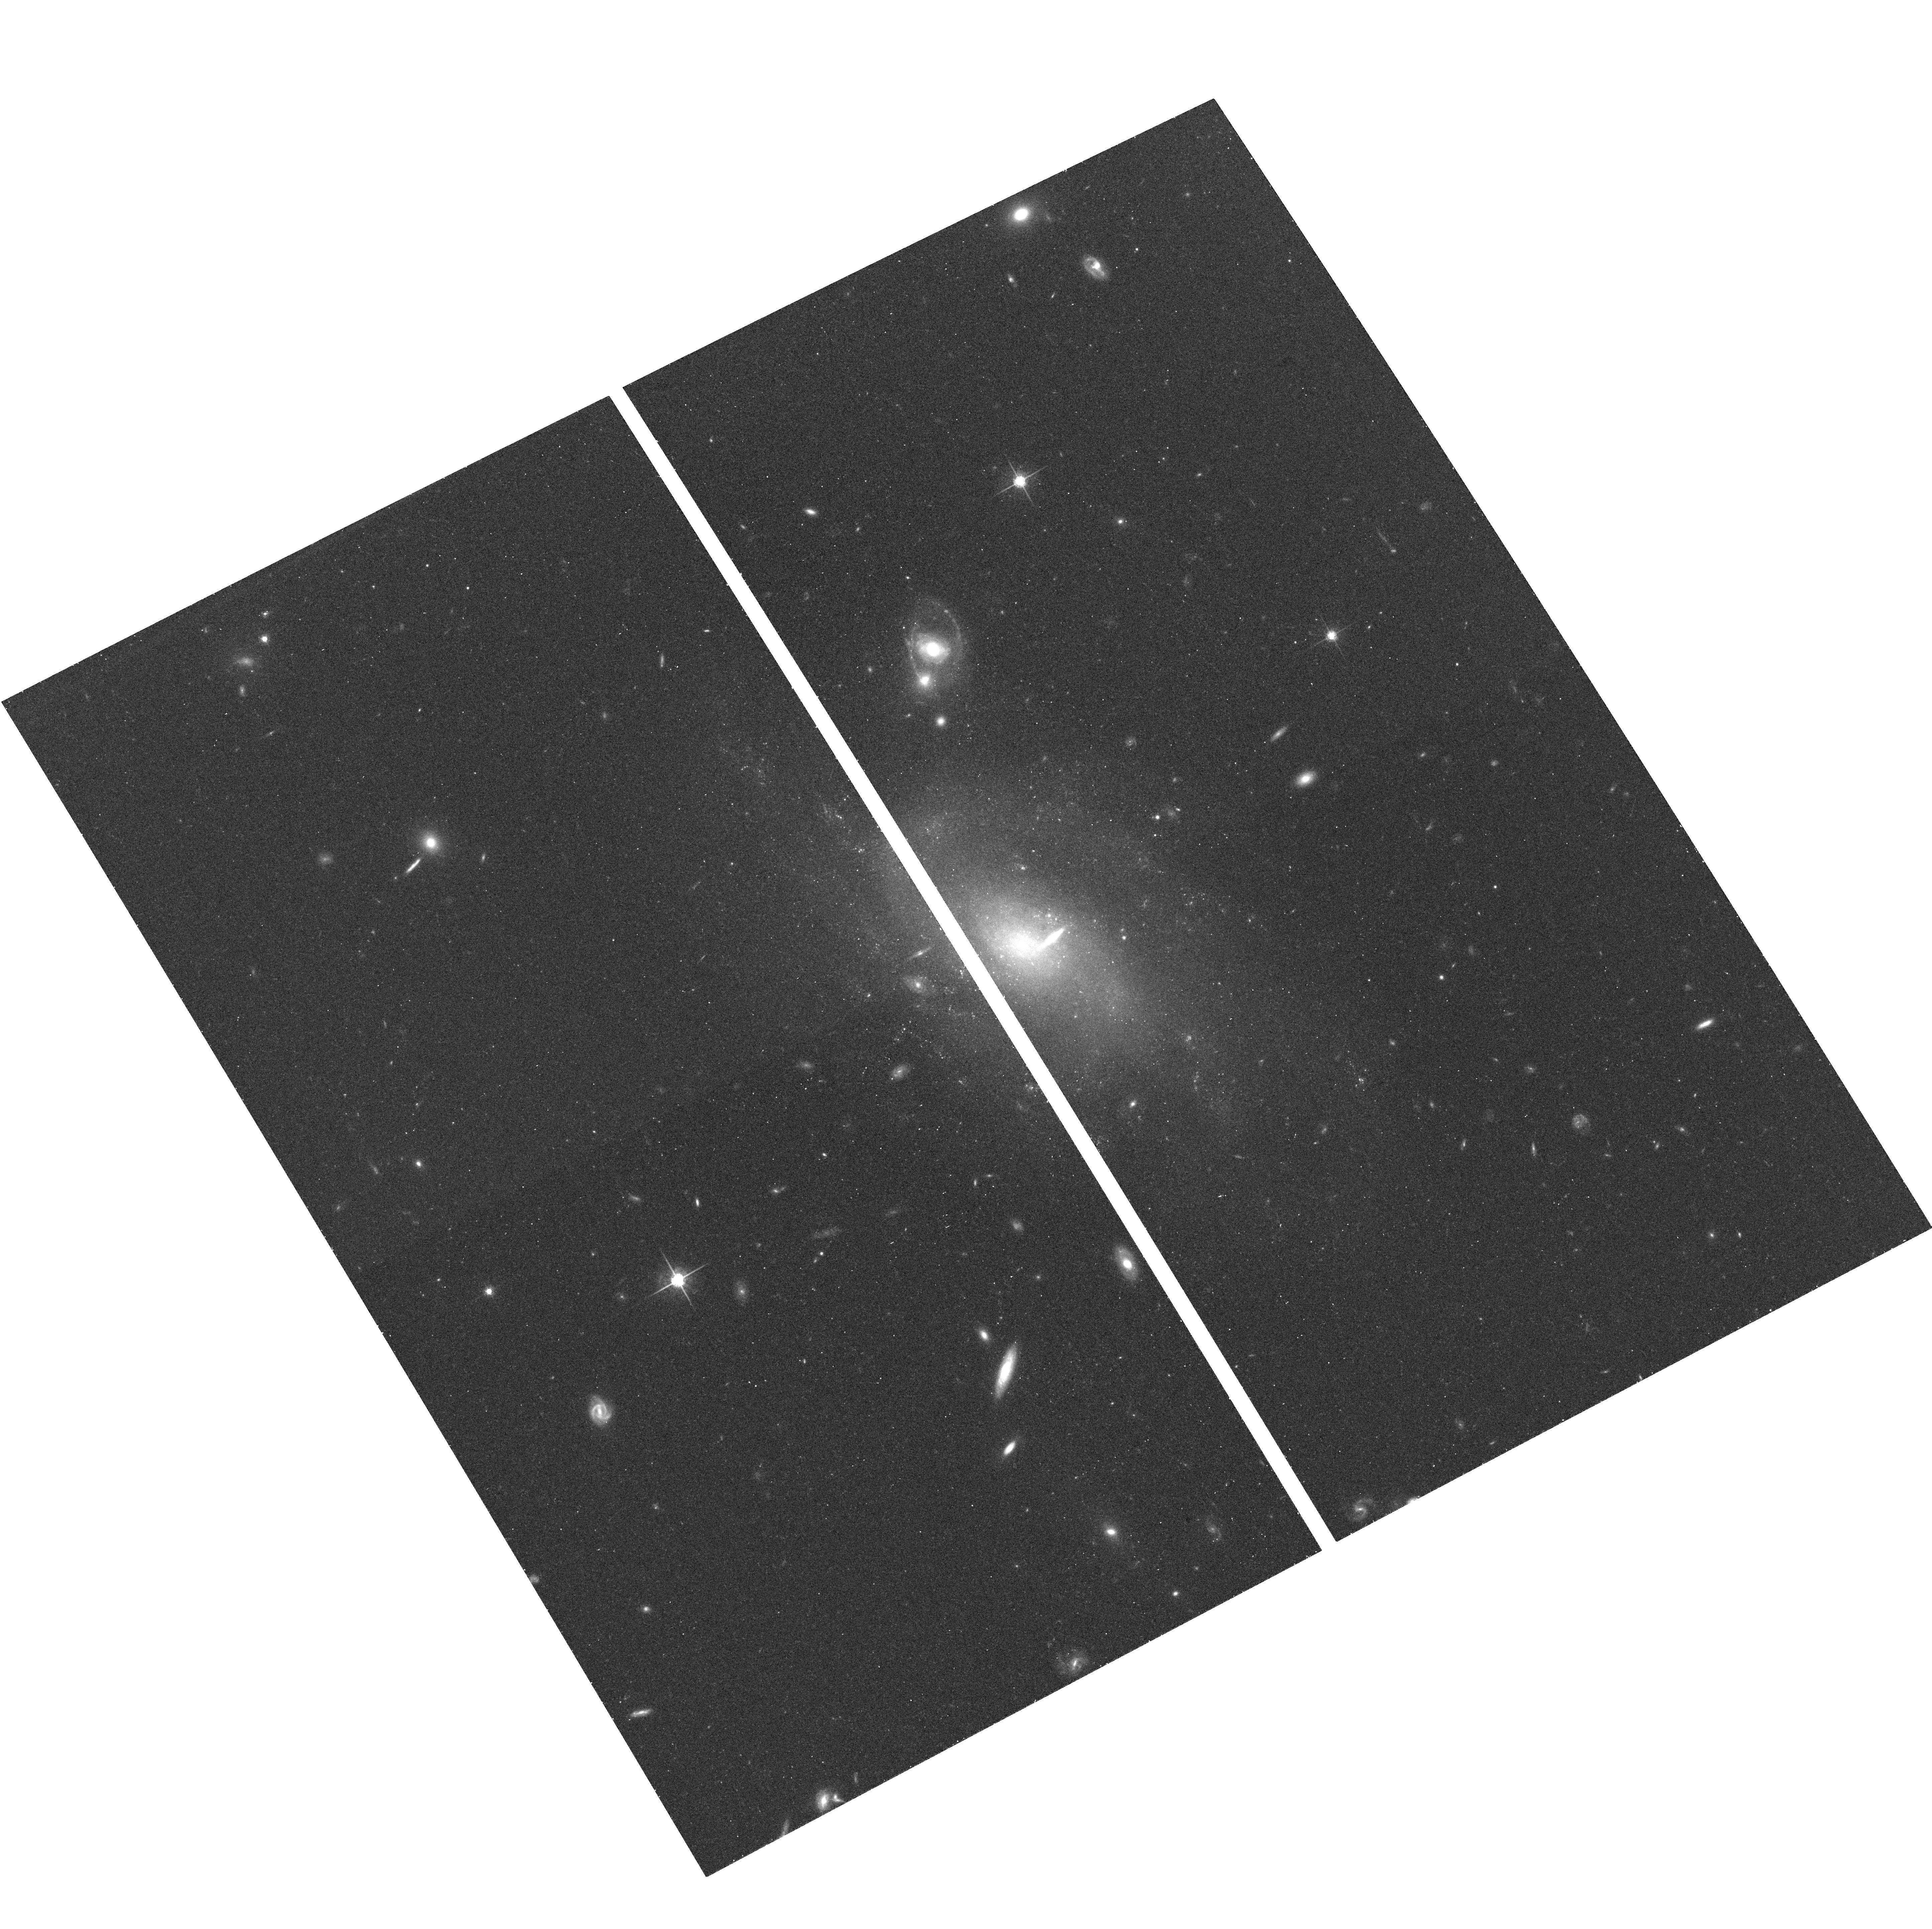
Target: UGC-06138
Instrument: ACS/WFC
Filter: F775W
Exposure: 14 min
Observation ID: hst_10550_04_acs_wfc_f775w_j9cr04

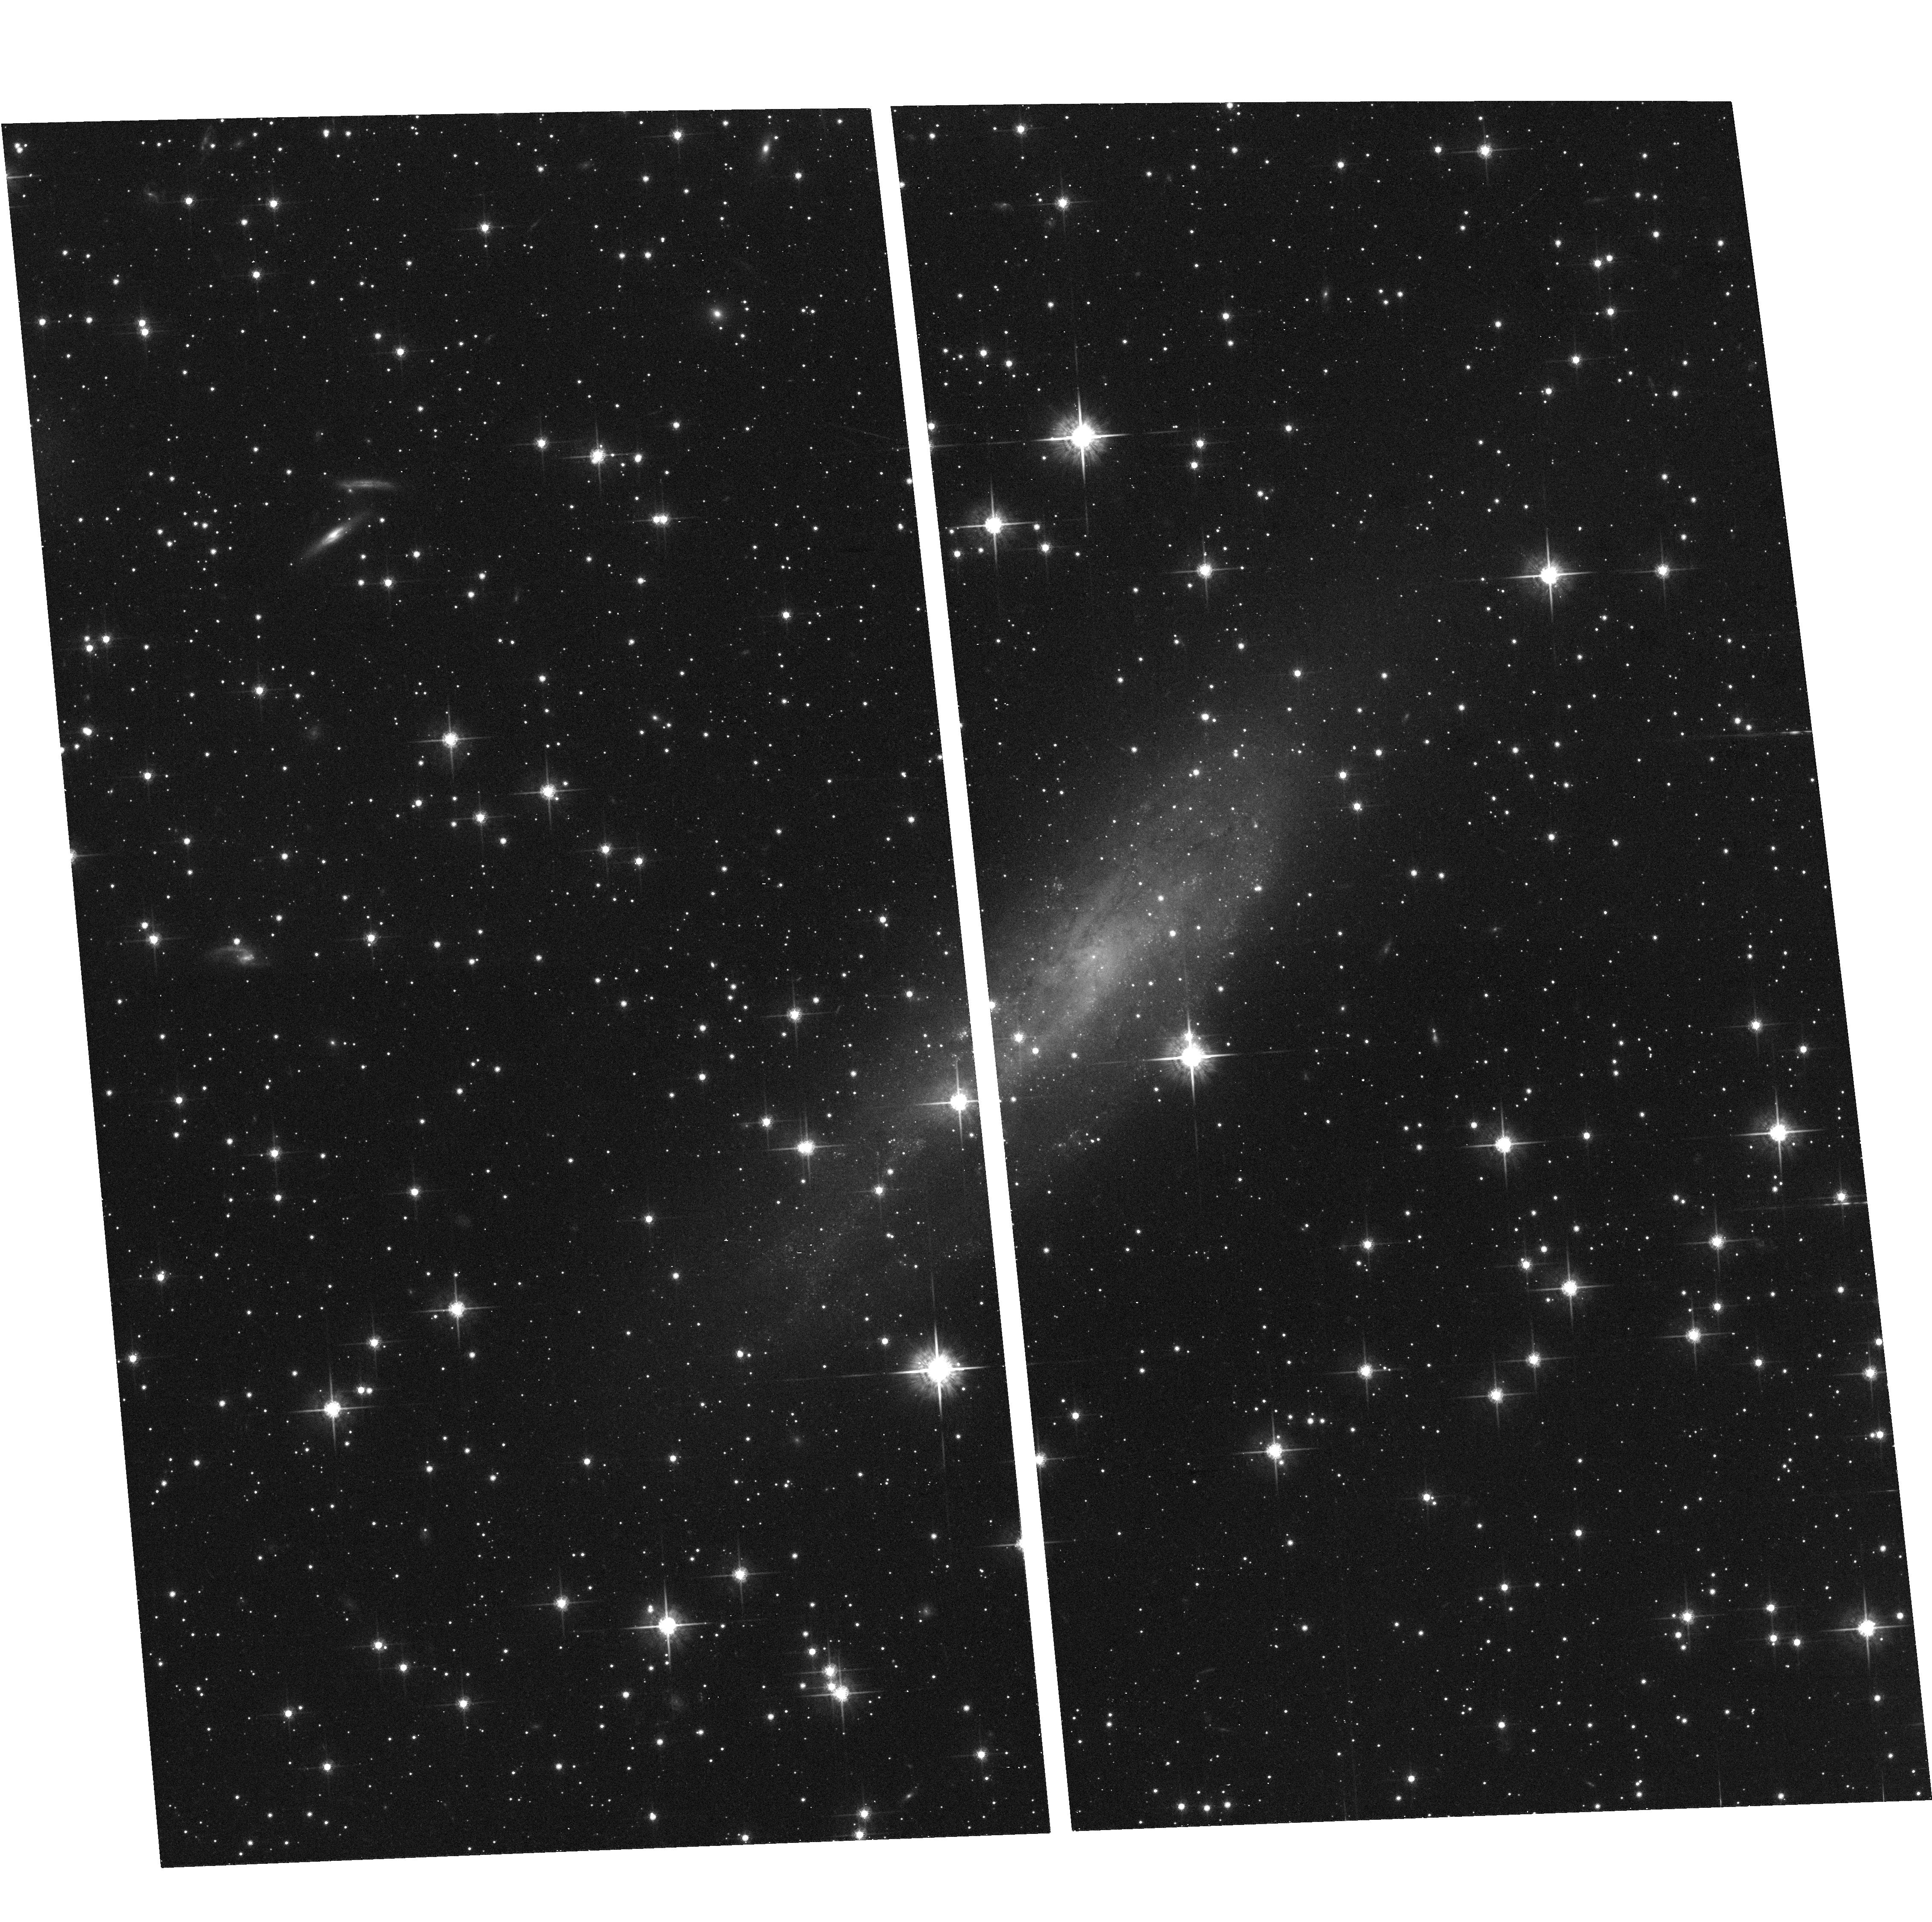
Target: UGC-11131
Instrument: ACS/WFC
Filter: F775W
Exposure: 13 min
Observation ID: hst_10550_05_acs_wfc_f775w_j9cr05

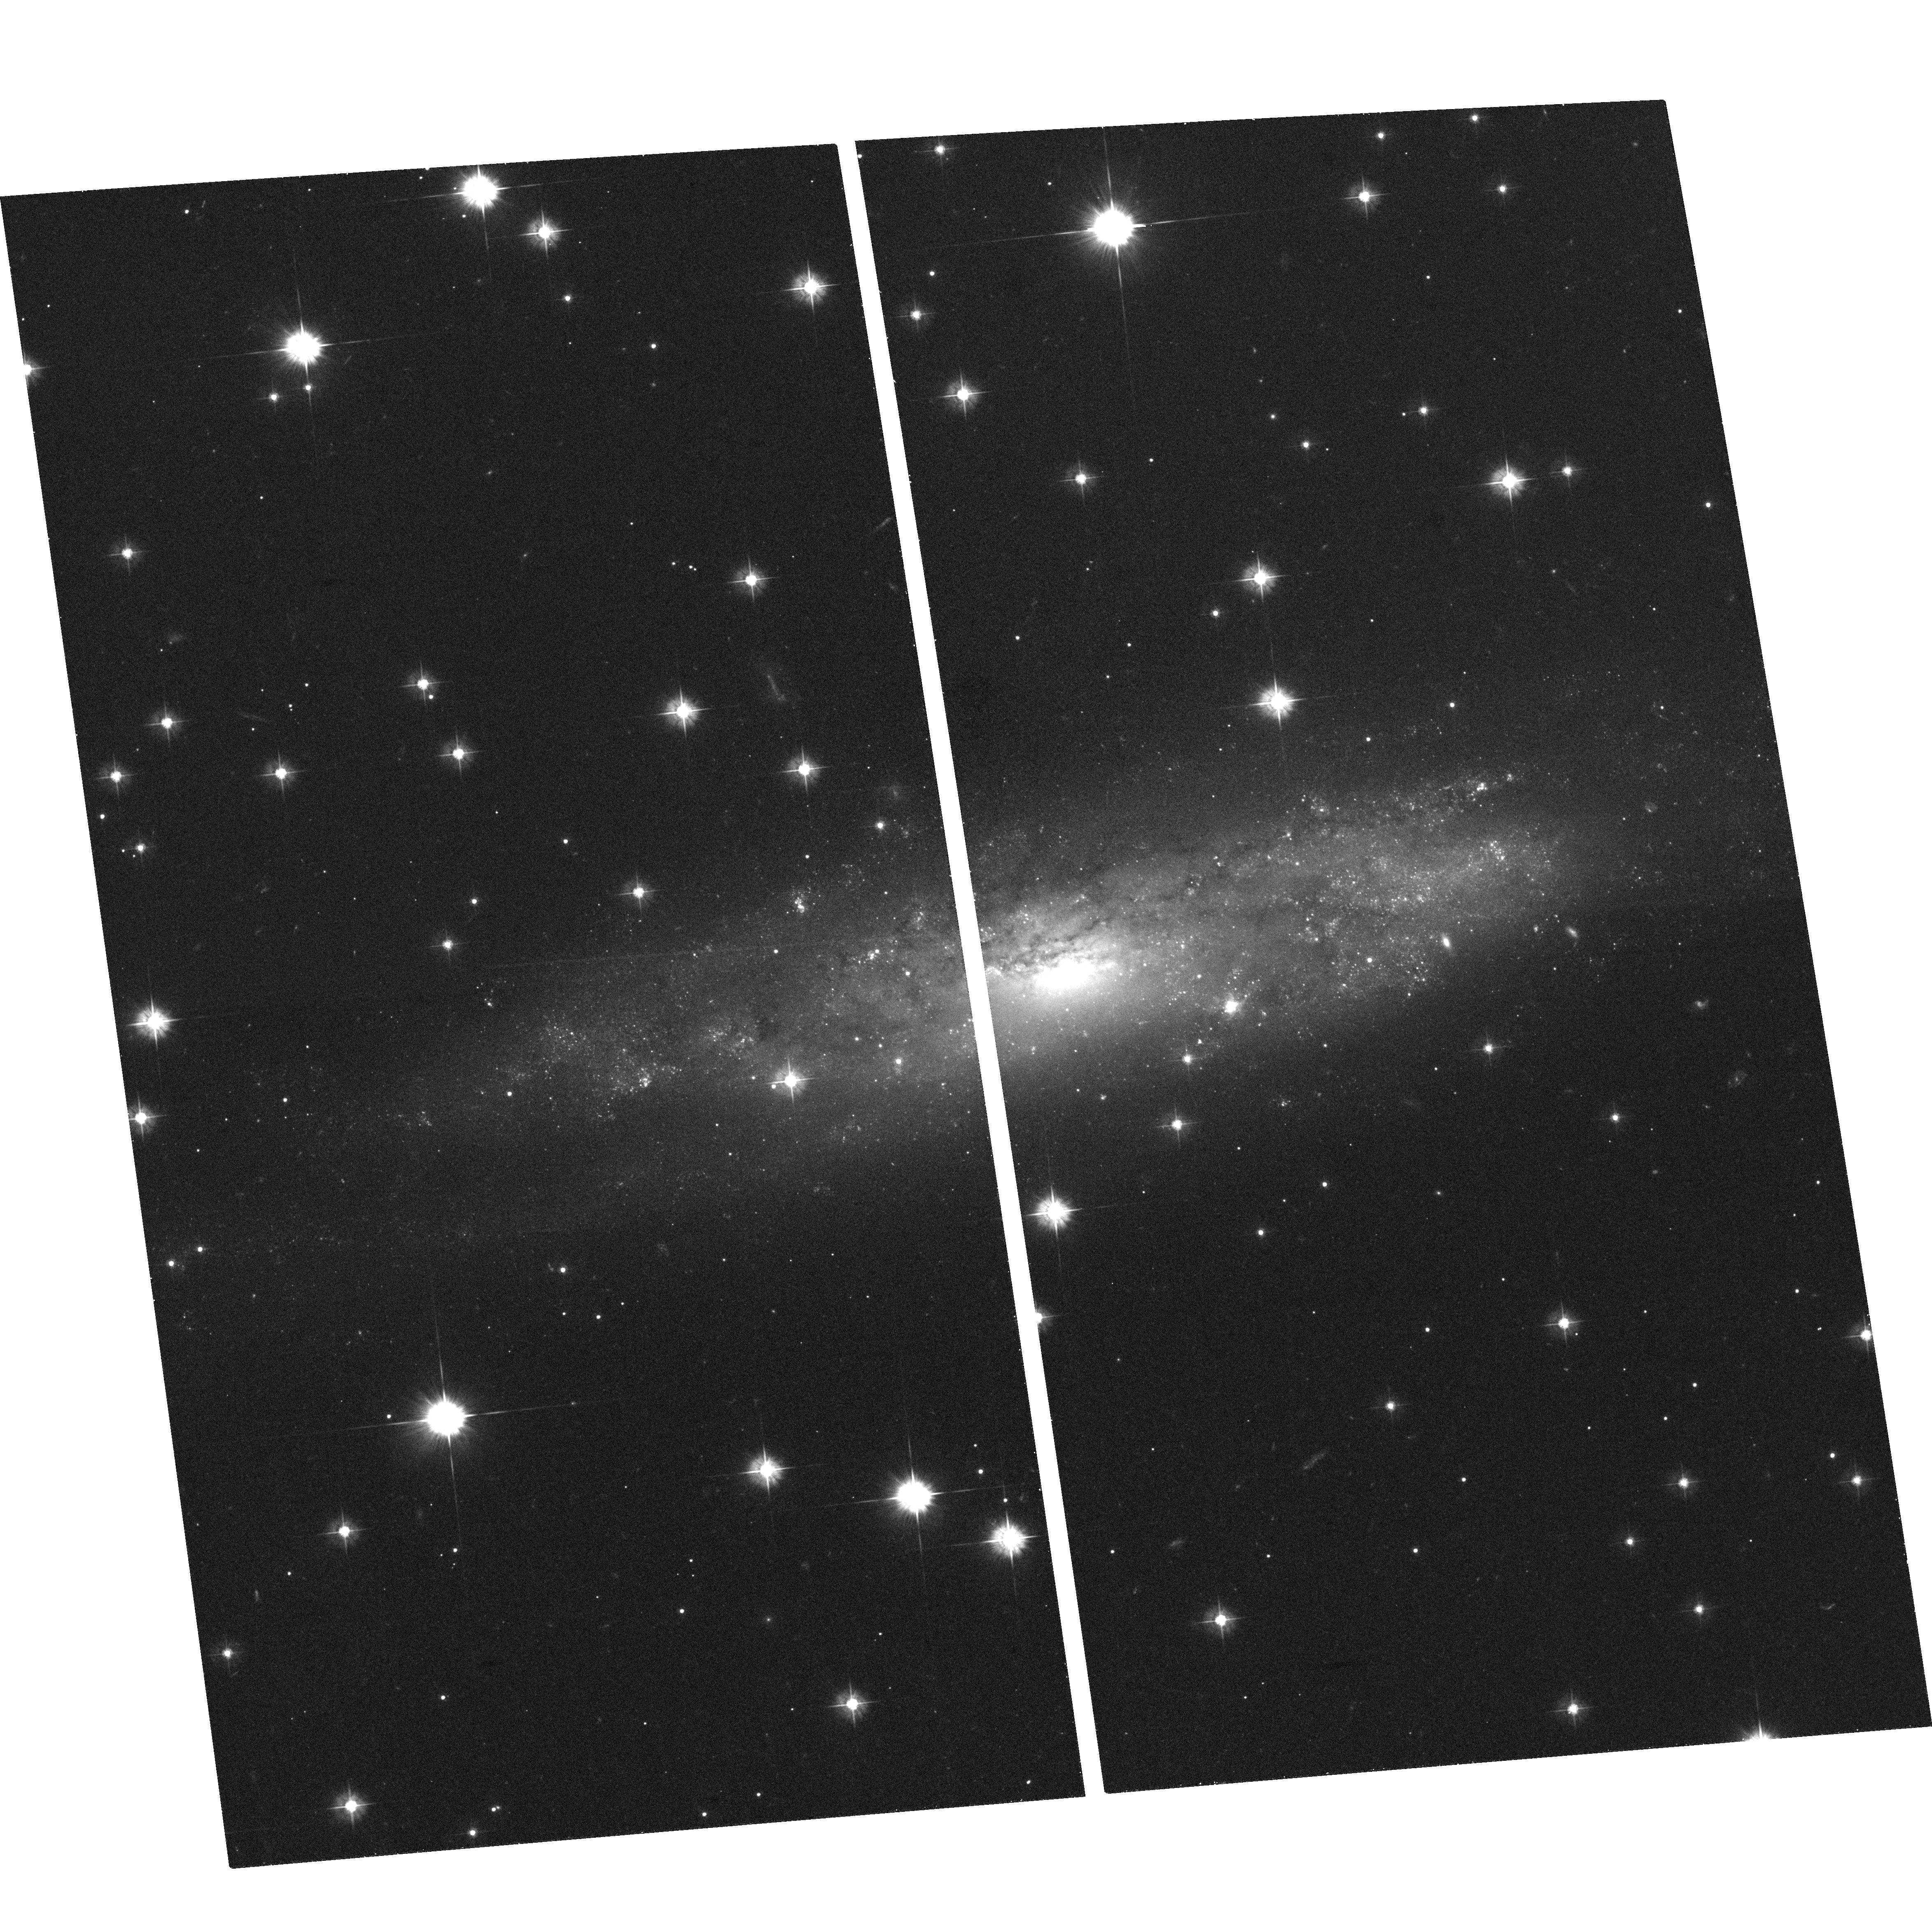
Target: UGC-03587
Instrument: ACS/WFC
Filter: F475W
Exposure: 20 min
Observation ID: hst_10550_03_acs_wfc_f475w_j9cr03

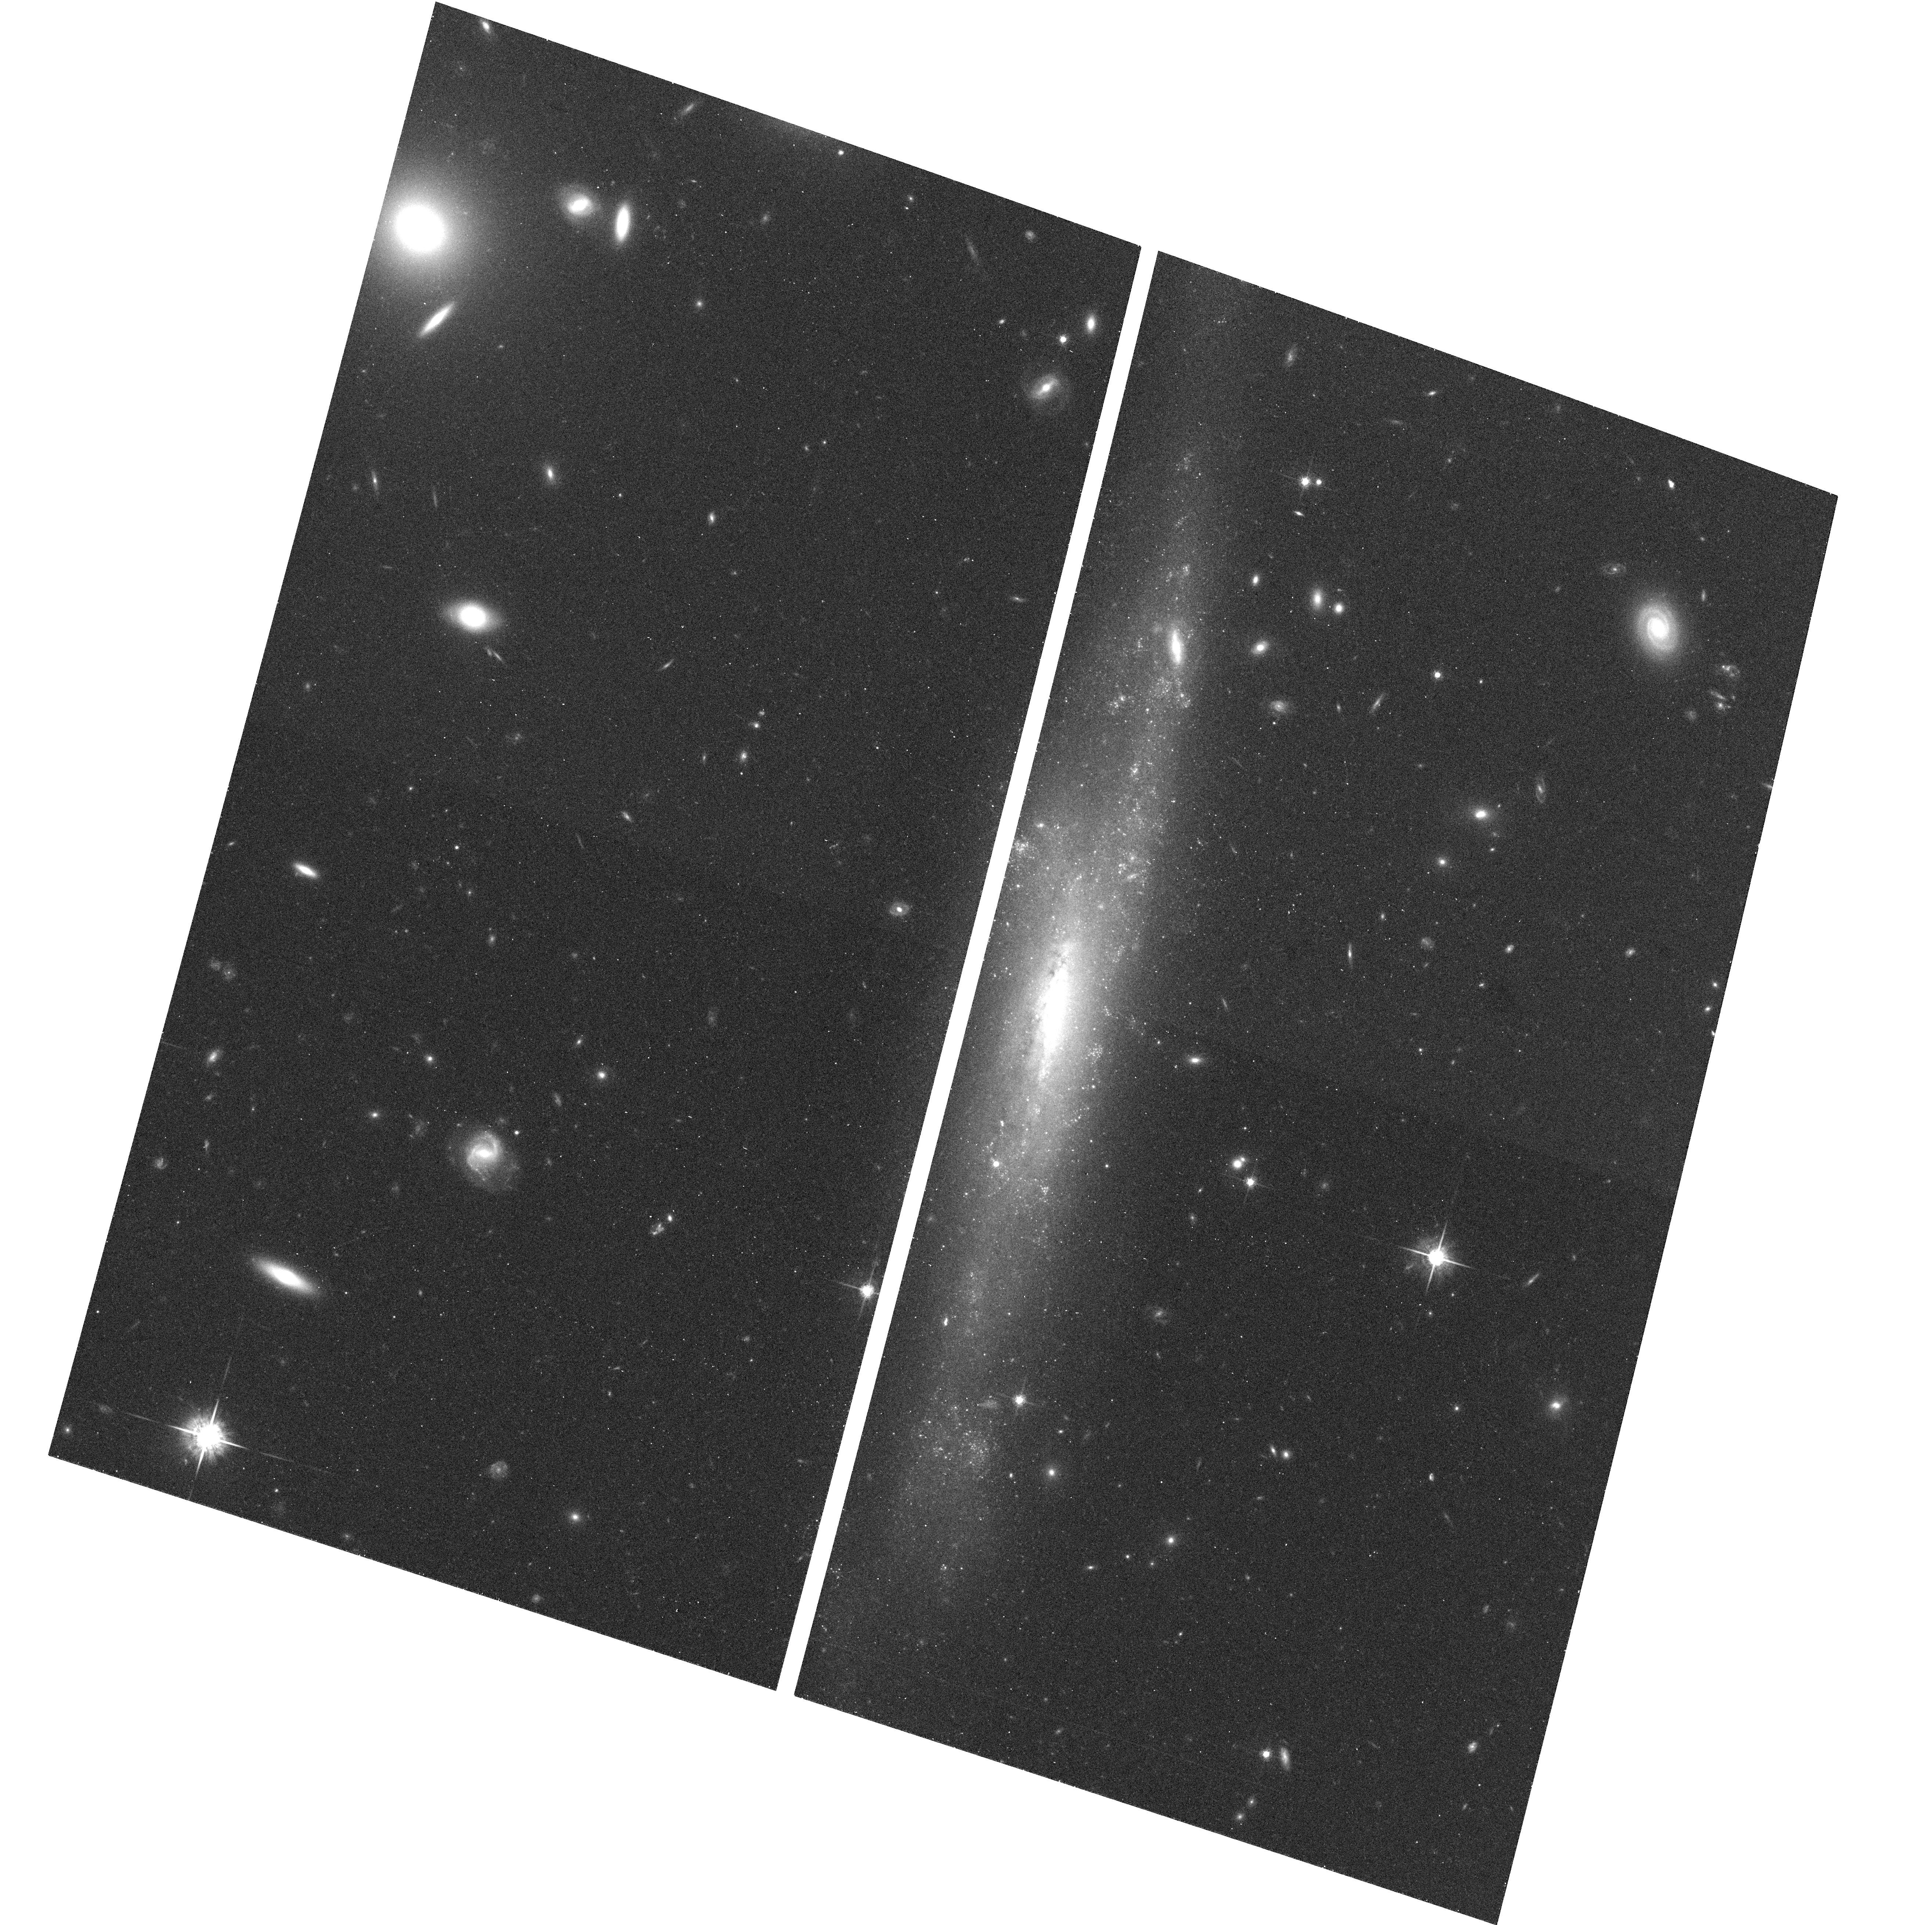
Target: UGC-00477
Instrument: ACS/WFC
Filter: F775W
Exposure: 14 min
Observation ID: hst_10550_01_acs_wfc_f775w_j9cr01

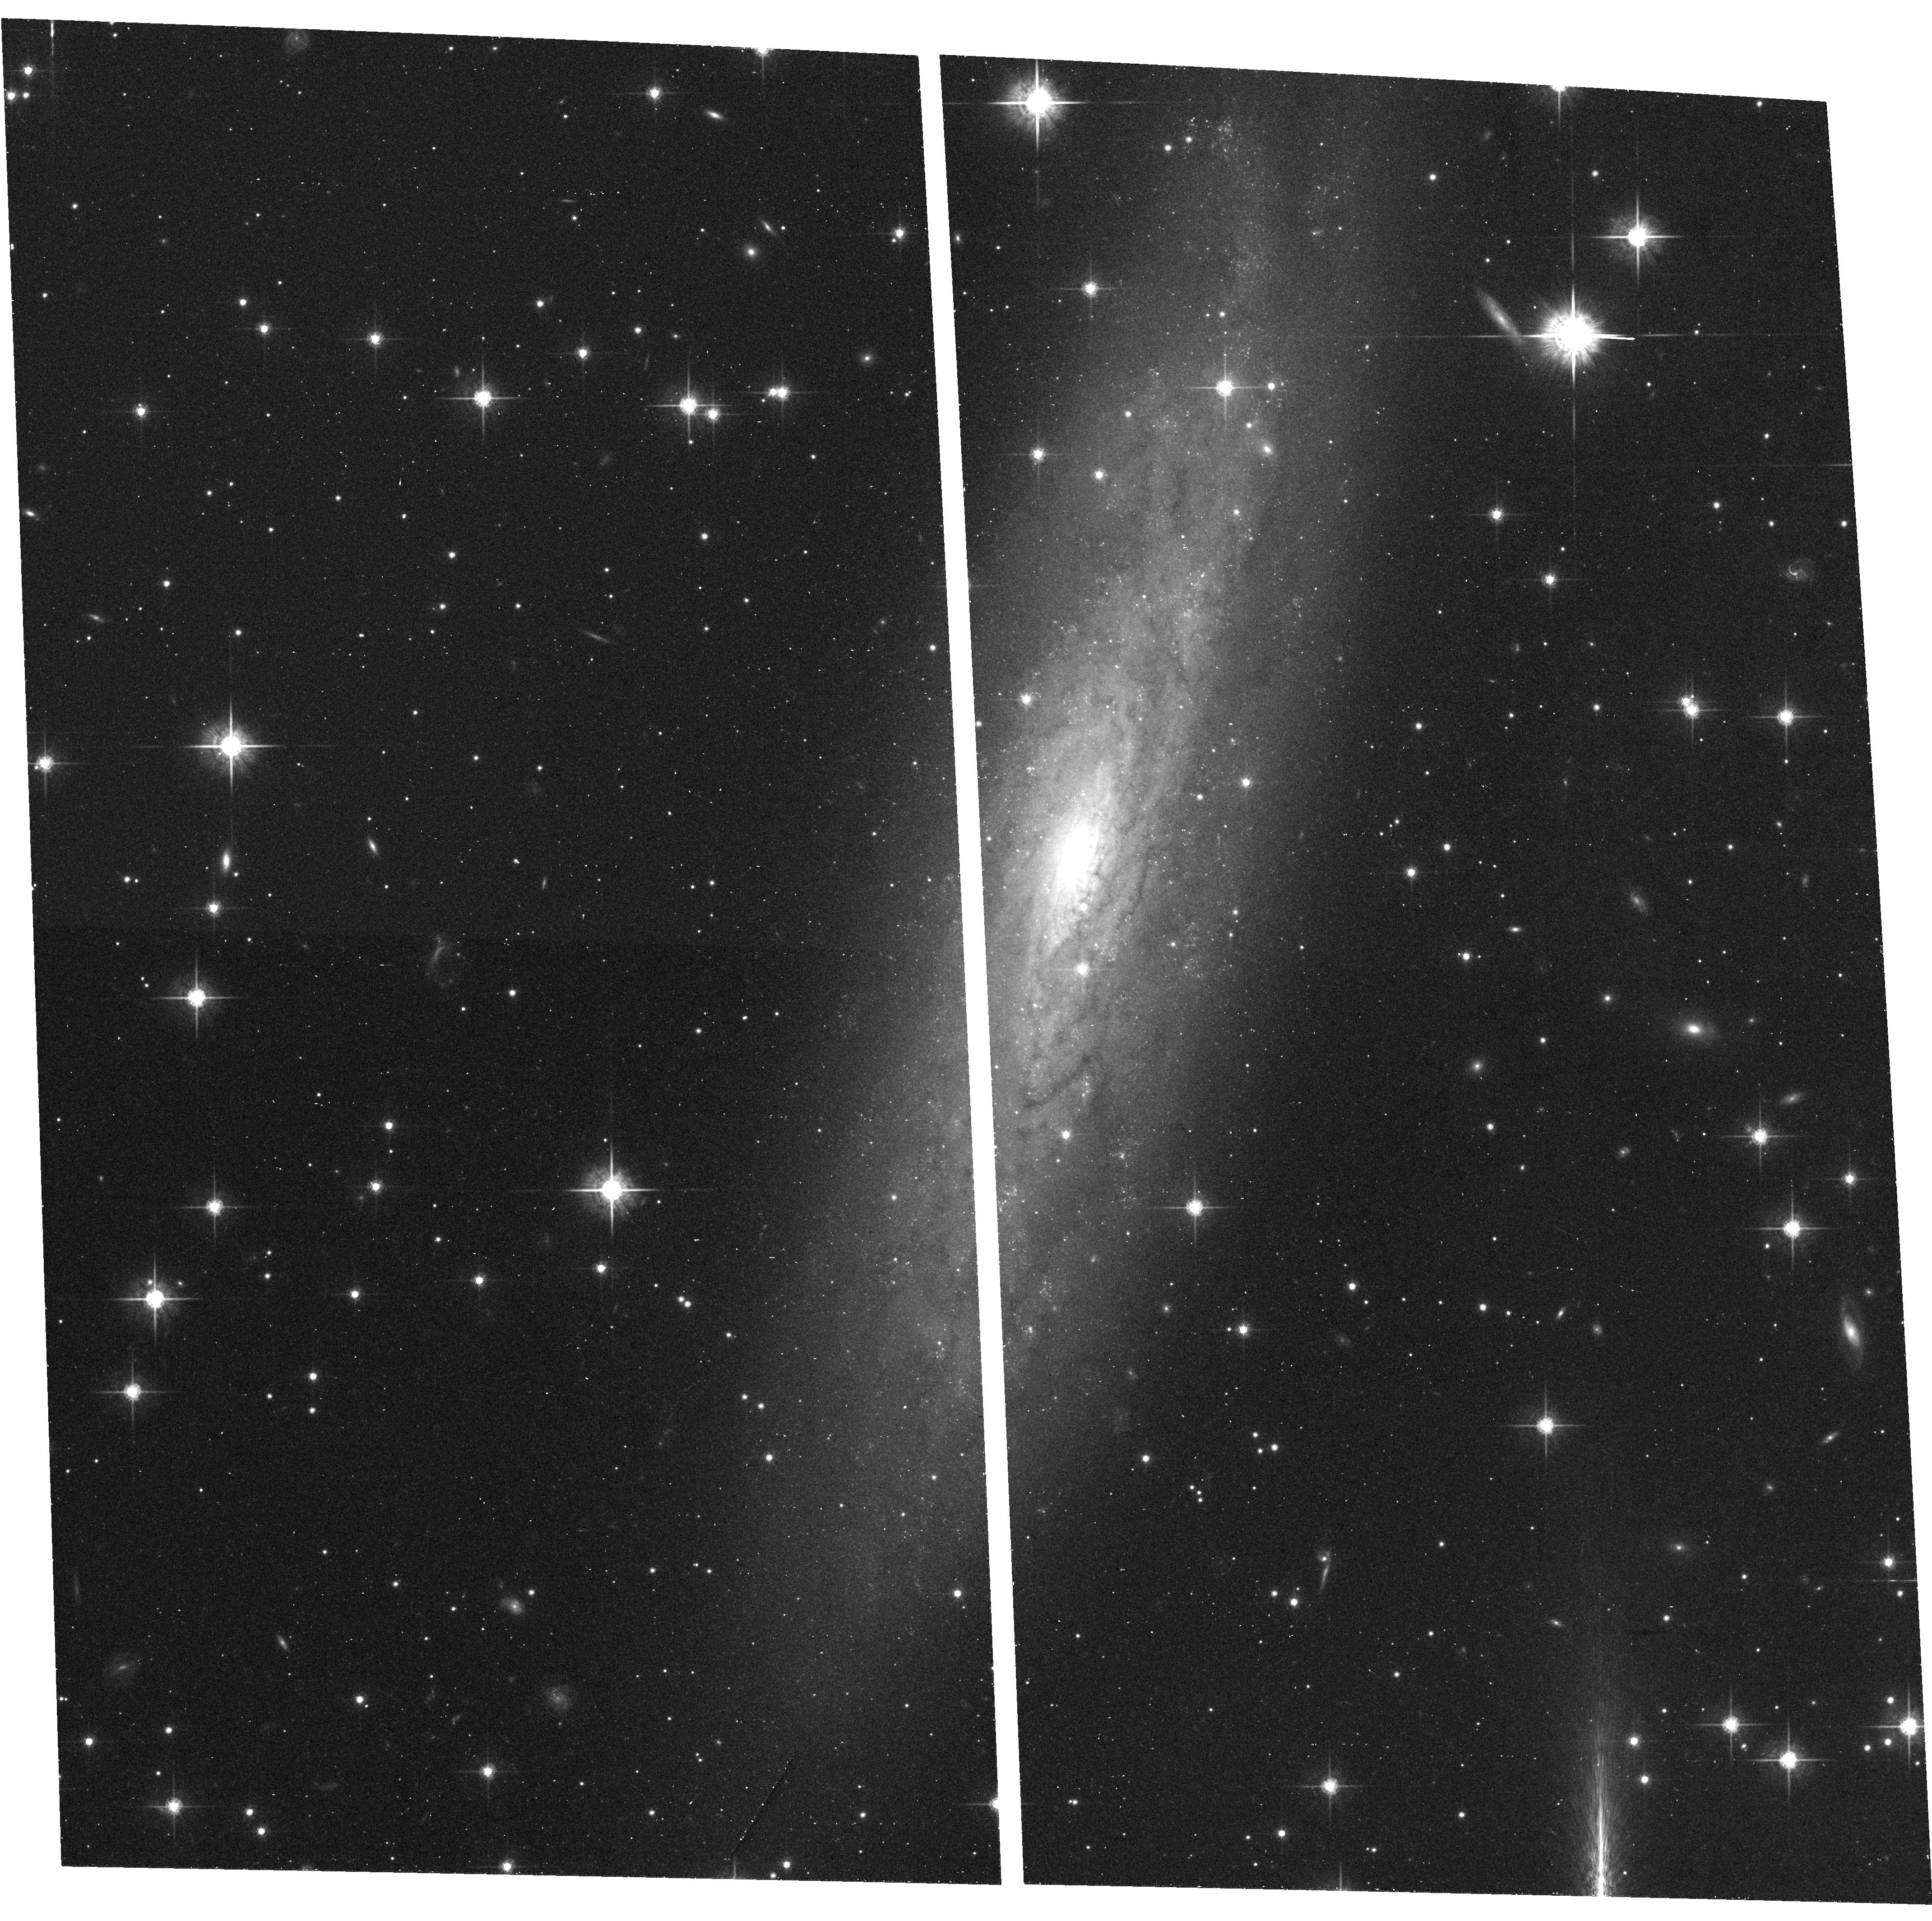
Target: UGC-11651
Instrument: ACS/WFC
Filter: F775W
Exposure: 14 min
Observation ID: hst_10550_06_acs_wfc_f775w_j9cr06

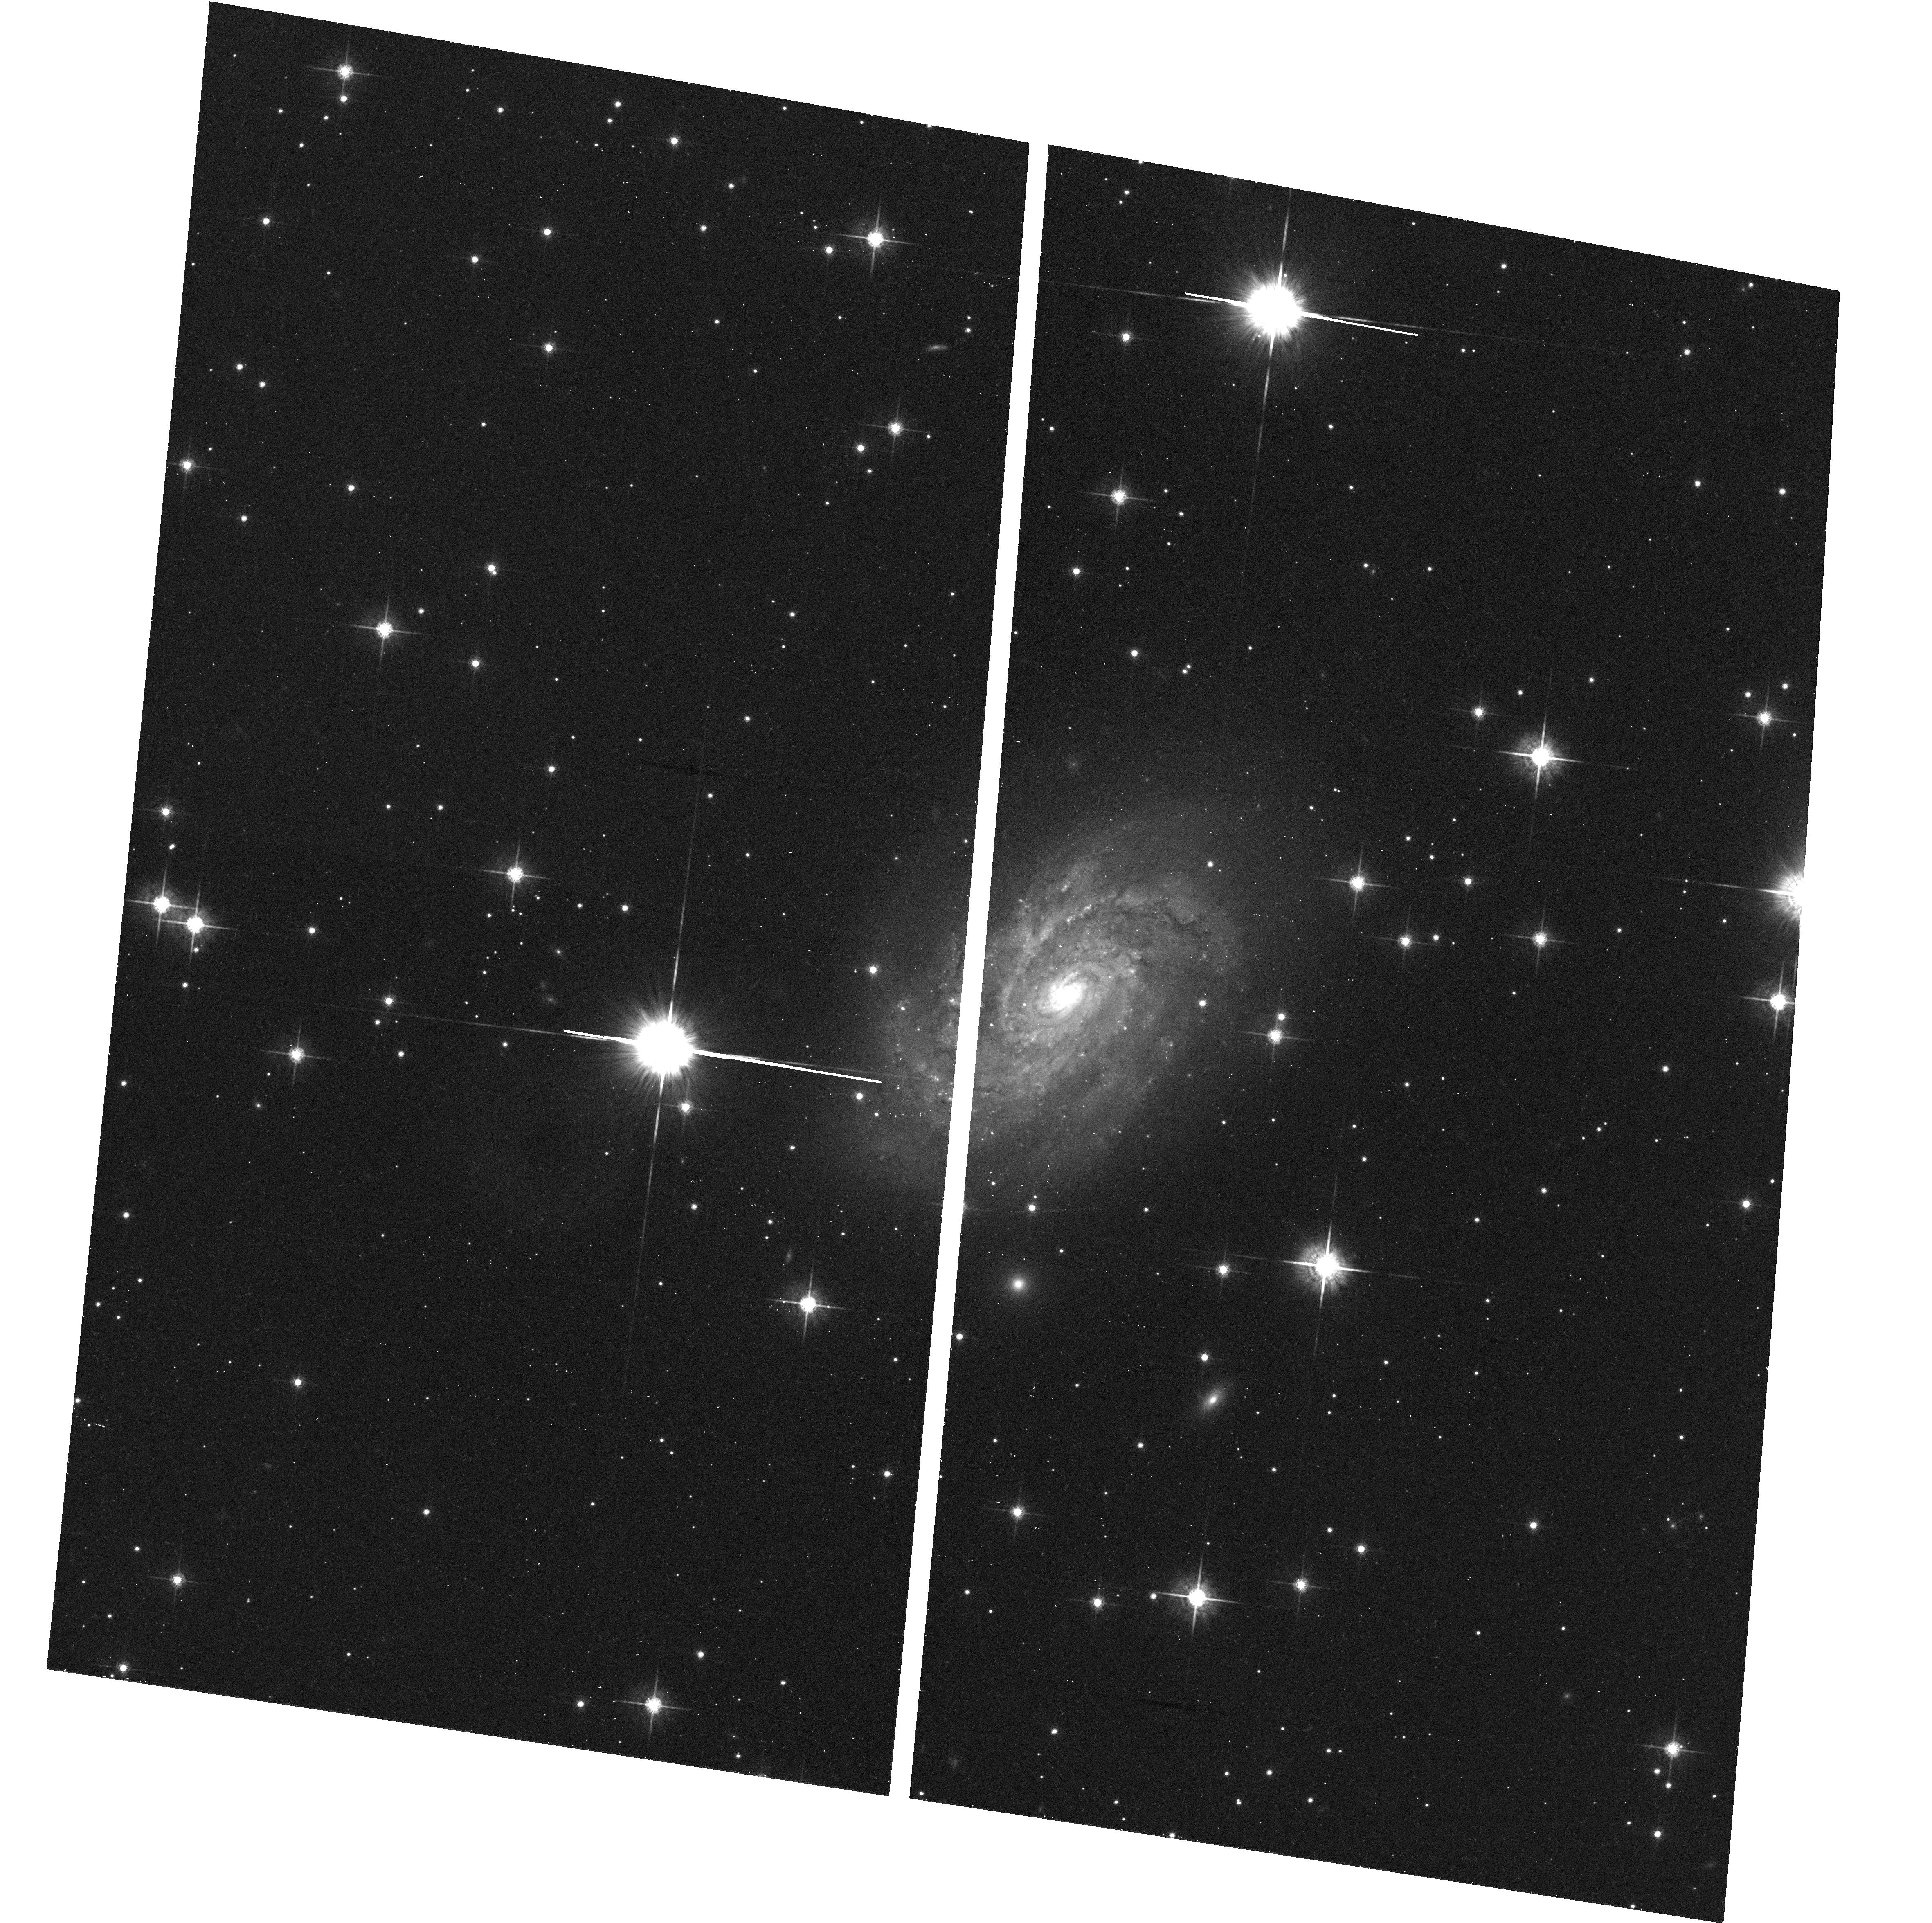
Target: UGC-03459
Instrument: ACS/WFC
Filter: F775W
Exposure: 13 min
Observation ID: hst_10550_02_acs_wfc_f775w_j9cr02

The Nature of LSB galaxies revealed by their Globular Clusters (PI: Kissler-Patig, Markus)

Low Surface Brightness (LSB) galaxies encompass many of the extremes in galaxy properties. Their understanding is essential to complete our picture of galaxy formation and evolution. Due to their historical under-representation on galaxy surveys, their importance to many areas of astronomy has only recently began to be realized. Globular clusters are superb tracers of the formation histories of galaxies and have been extensively used as such in high surface brightness galaxies. We propose to investigate the nature of massive LSB galaxies by studying their globular cluster systems. No globular cluster study has been reported for LSB galaxies to date. Yet, both the presence or absence of globular clusters set very strong constraints on the conditions prevailing during LSB galaxy formation and evolution. Both in dwarf and giant high surface brightness (HSB) galaxies, globular clusters are known to form as a constant fraction of baryonic mass. Their presence/absence immediately indicates similarities or discrepancies in the formation and evolution conditions of LSB and HSB galaxies. In particular, the presence/absence of metal-poor halo globular clusters infers similarities/differences in the halo formation and assembly processes of LSB vs. HSB galaxies, while the presence/absence of metal-rich globular clusters can be used to derive the occurrence and frequency of violent events (such as mergers) in the LSB galaxy assembly history. Two band imaging with ACS will allow us to identify the globular clusters (just resolved at the selected distance) and to determine their metallicity (potentially their rough age). The composition of the systems will be compared to the extensive census built up on HSB galaxies. Our representative sample of six LSB galaxies (cz < 2700 km/s) are selected such, that a large system of globular clusters is expected. Globular clusters will constrain phases of LSB galaxy formation and evolution that can currently not be probed by other means. HST/ACS imaging is the only facility capable of studying the globular cluster systems of LSB galaxies given their distance and relative scarcity.